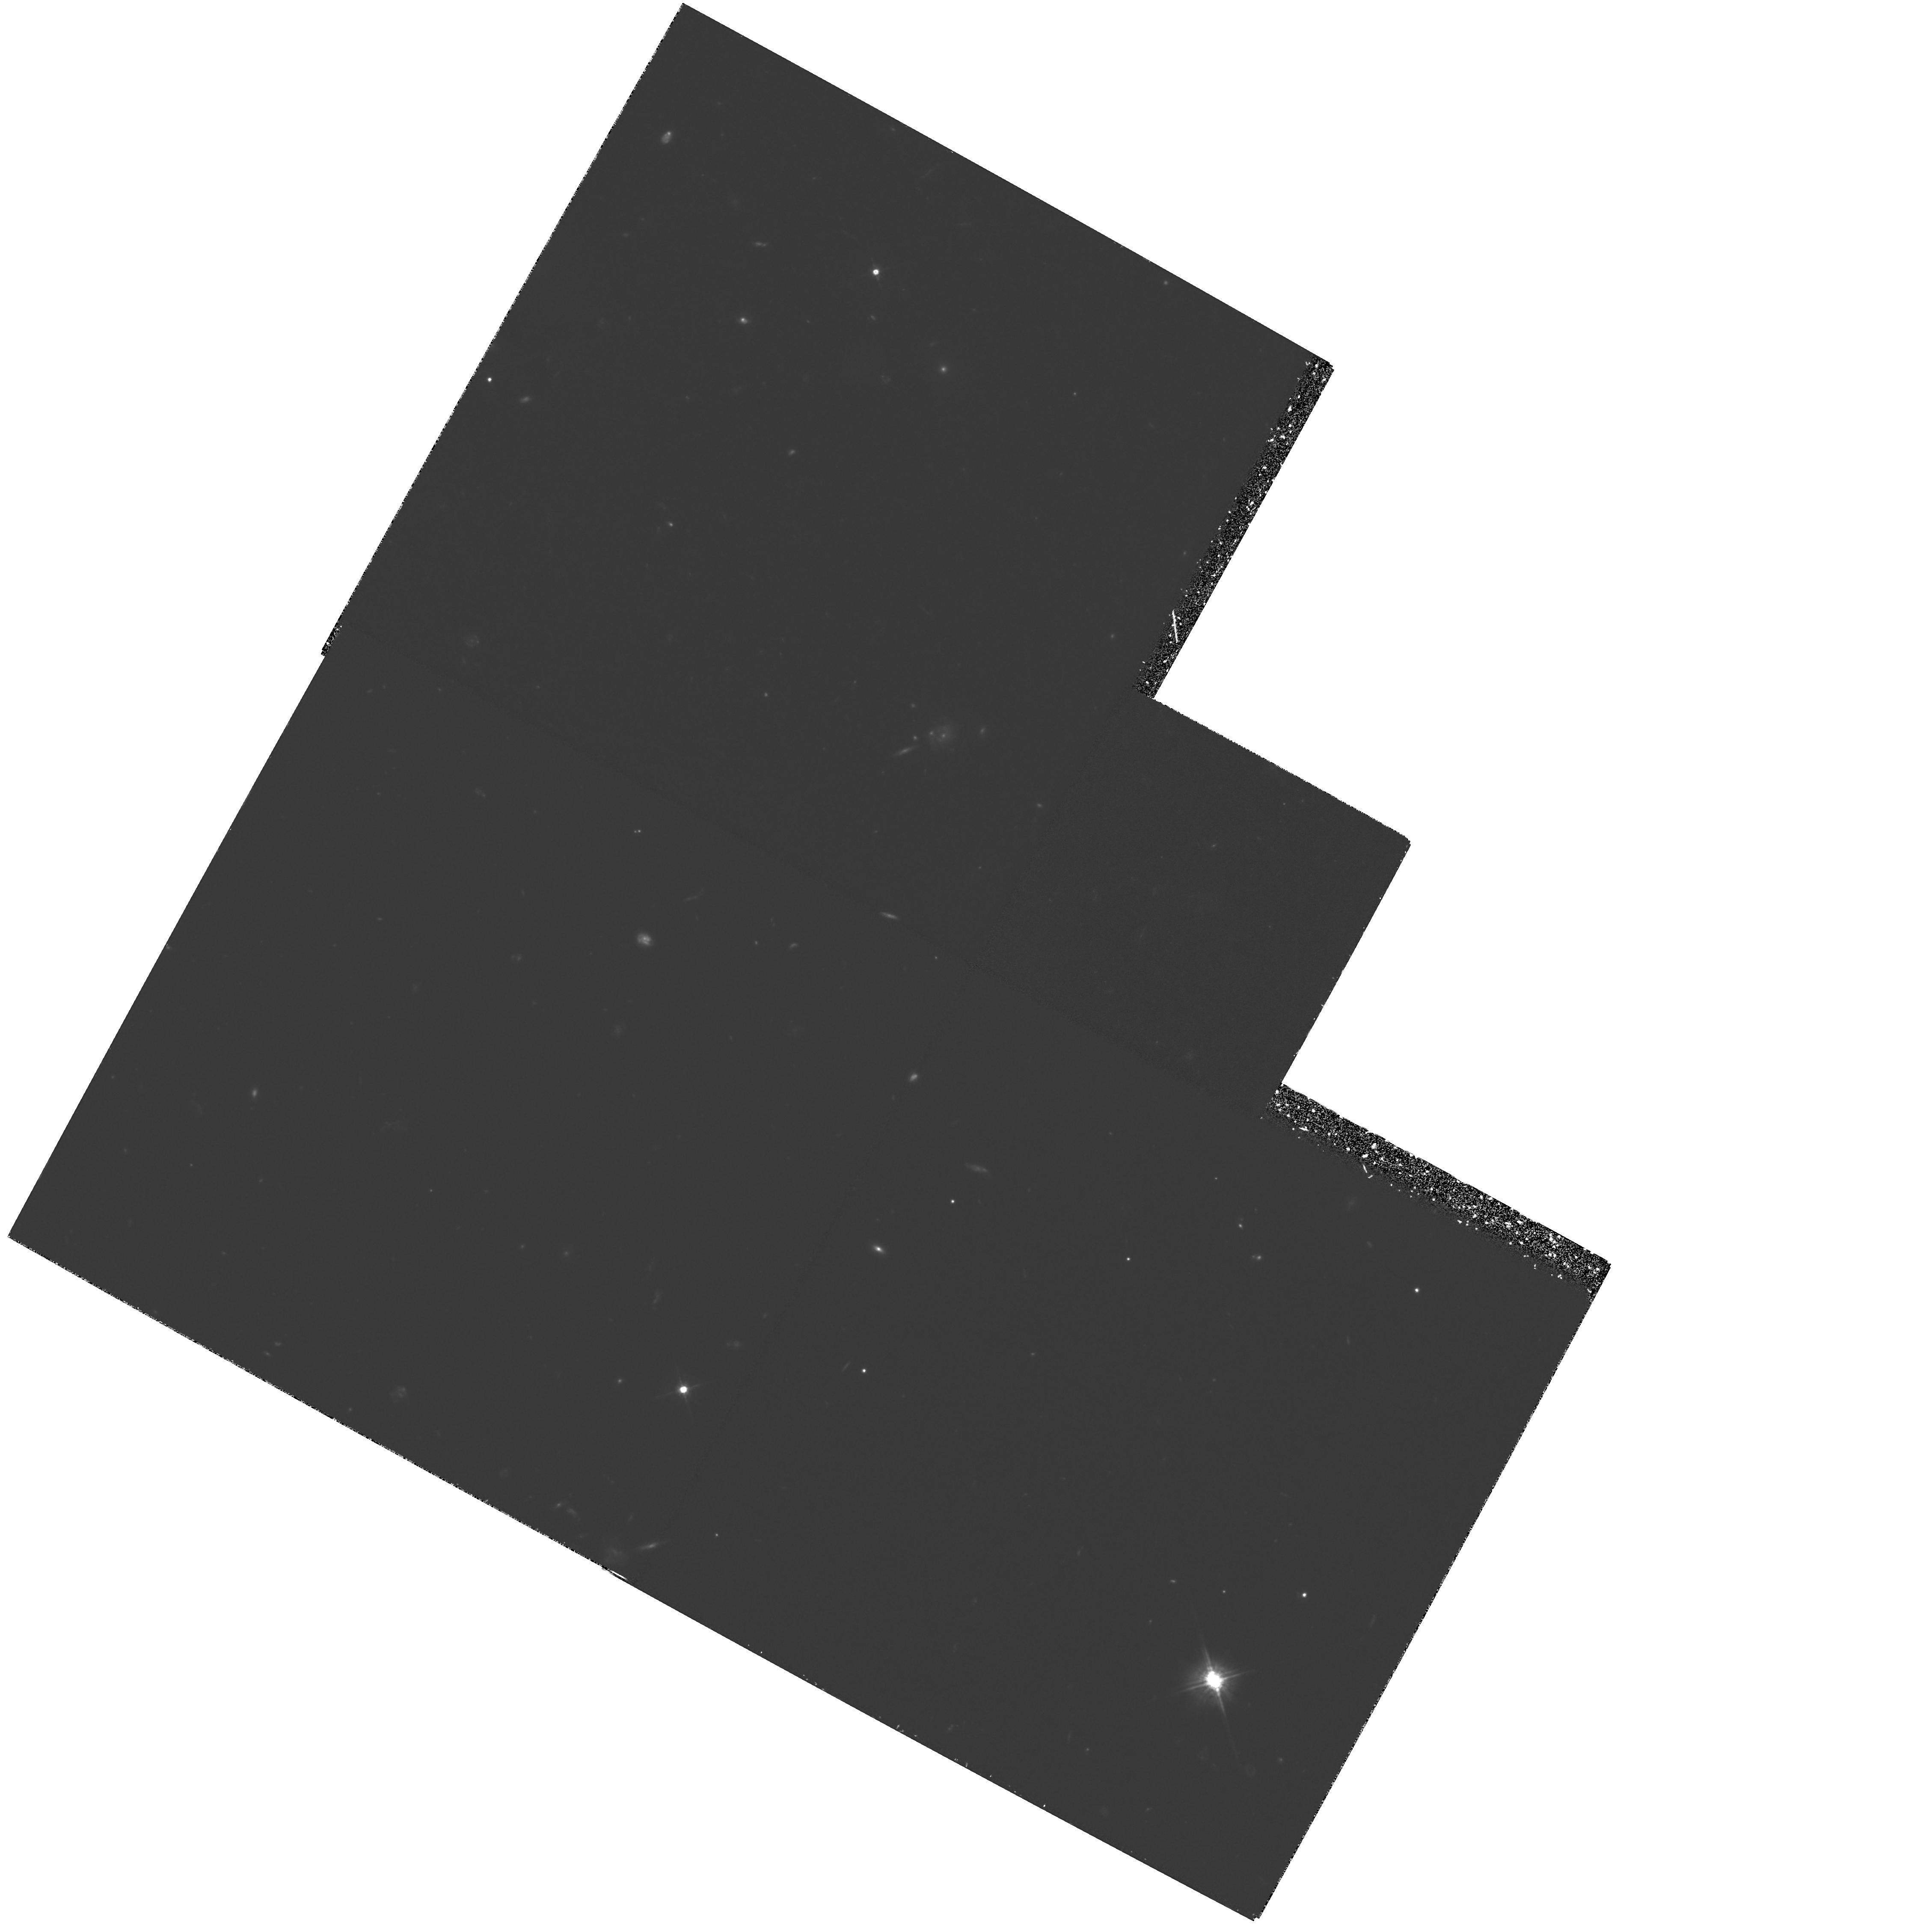
Target: B20902+34
Instrument: WFPC2/PC
Filter: F622W
Exposure: 5.9 h
Observation ID: hst_5470_01_wfpc2_pc_f622w_u2iu01

WFPC2 IMAGING OF THE PROTOGALAXY CANDIDATE B2 0902+34 (PI: Eisenhardt, Peter)

We propose to obtain high spatial resolution imaging with WFPC2 of the continuum and Ly-alpha line emission from the distant radio galaxy B2 0902+34. This object appears to have the largest UV to optical (rest frame) flux ratio measured for a radio galaxy, and at z=3.395 is also among the most distant galaxies known. It is therefore an excellent candidate for a protogalaxy. Our objective is to obtain a clearer picture of the formation process in this galaxy. The proposed observations will reveal the distribution of star-forming regions and emission line gas, and the relationship between them, on a 1 kpc scale, as well as their relationship to the radio source structure.